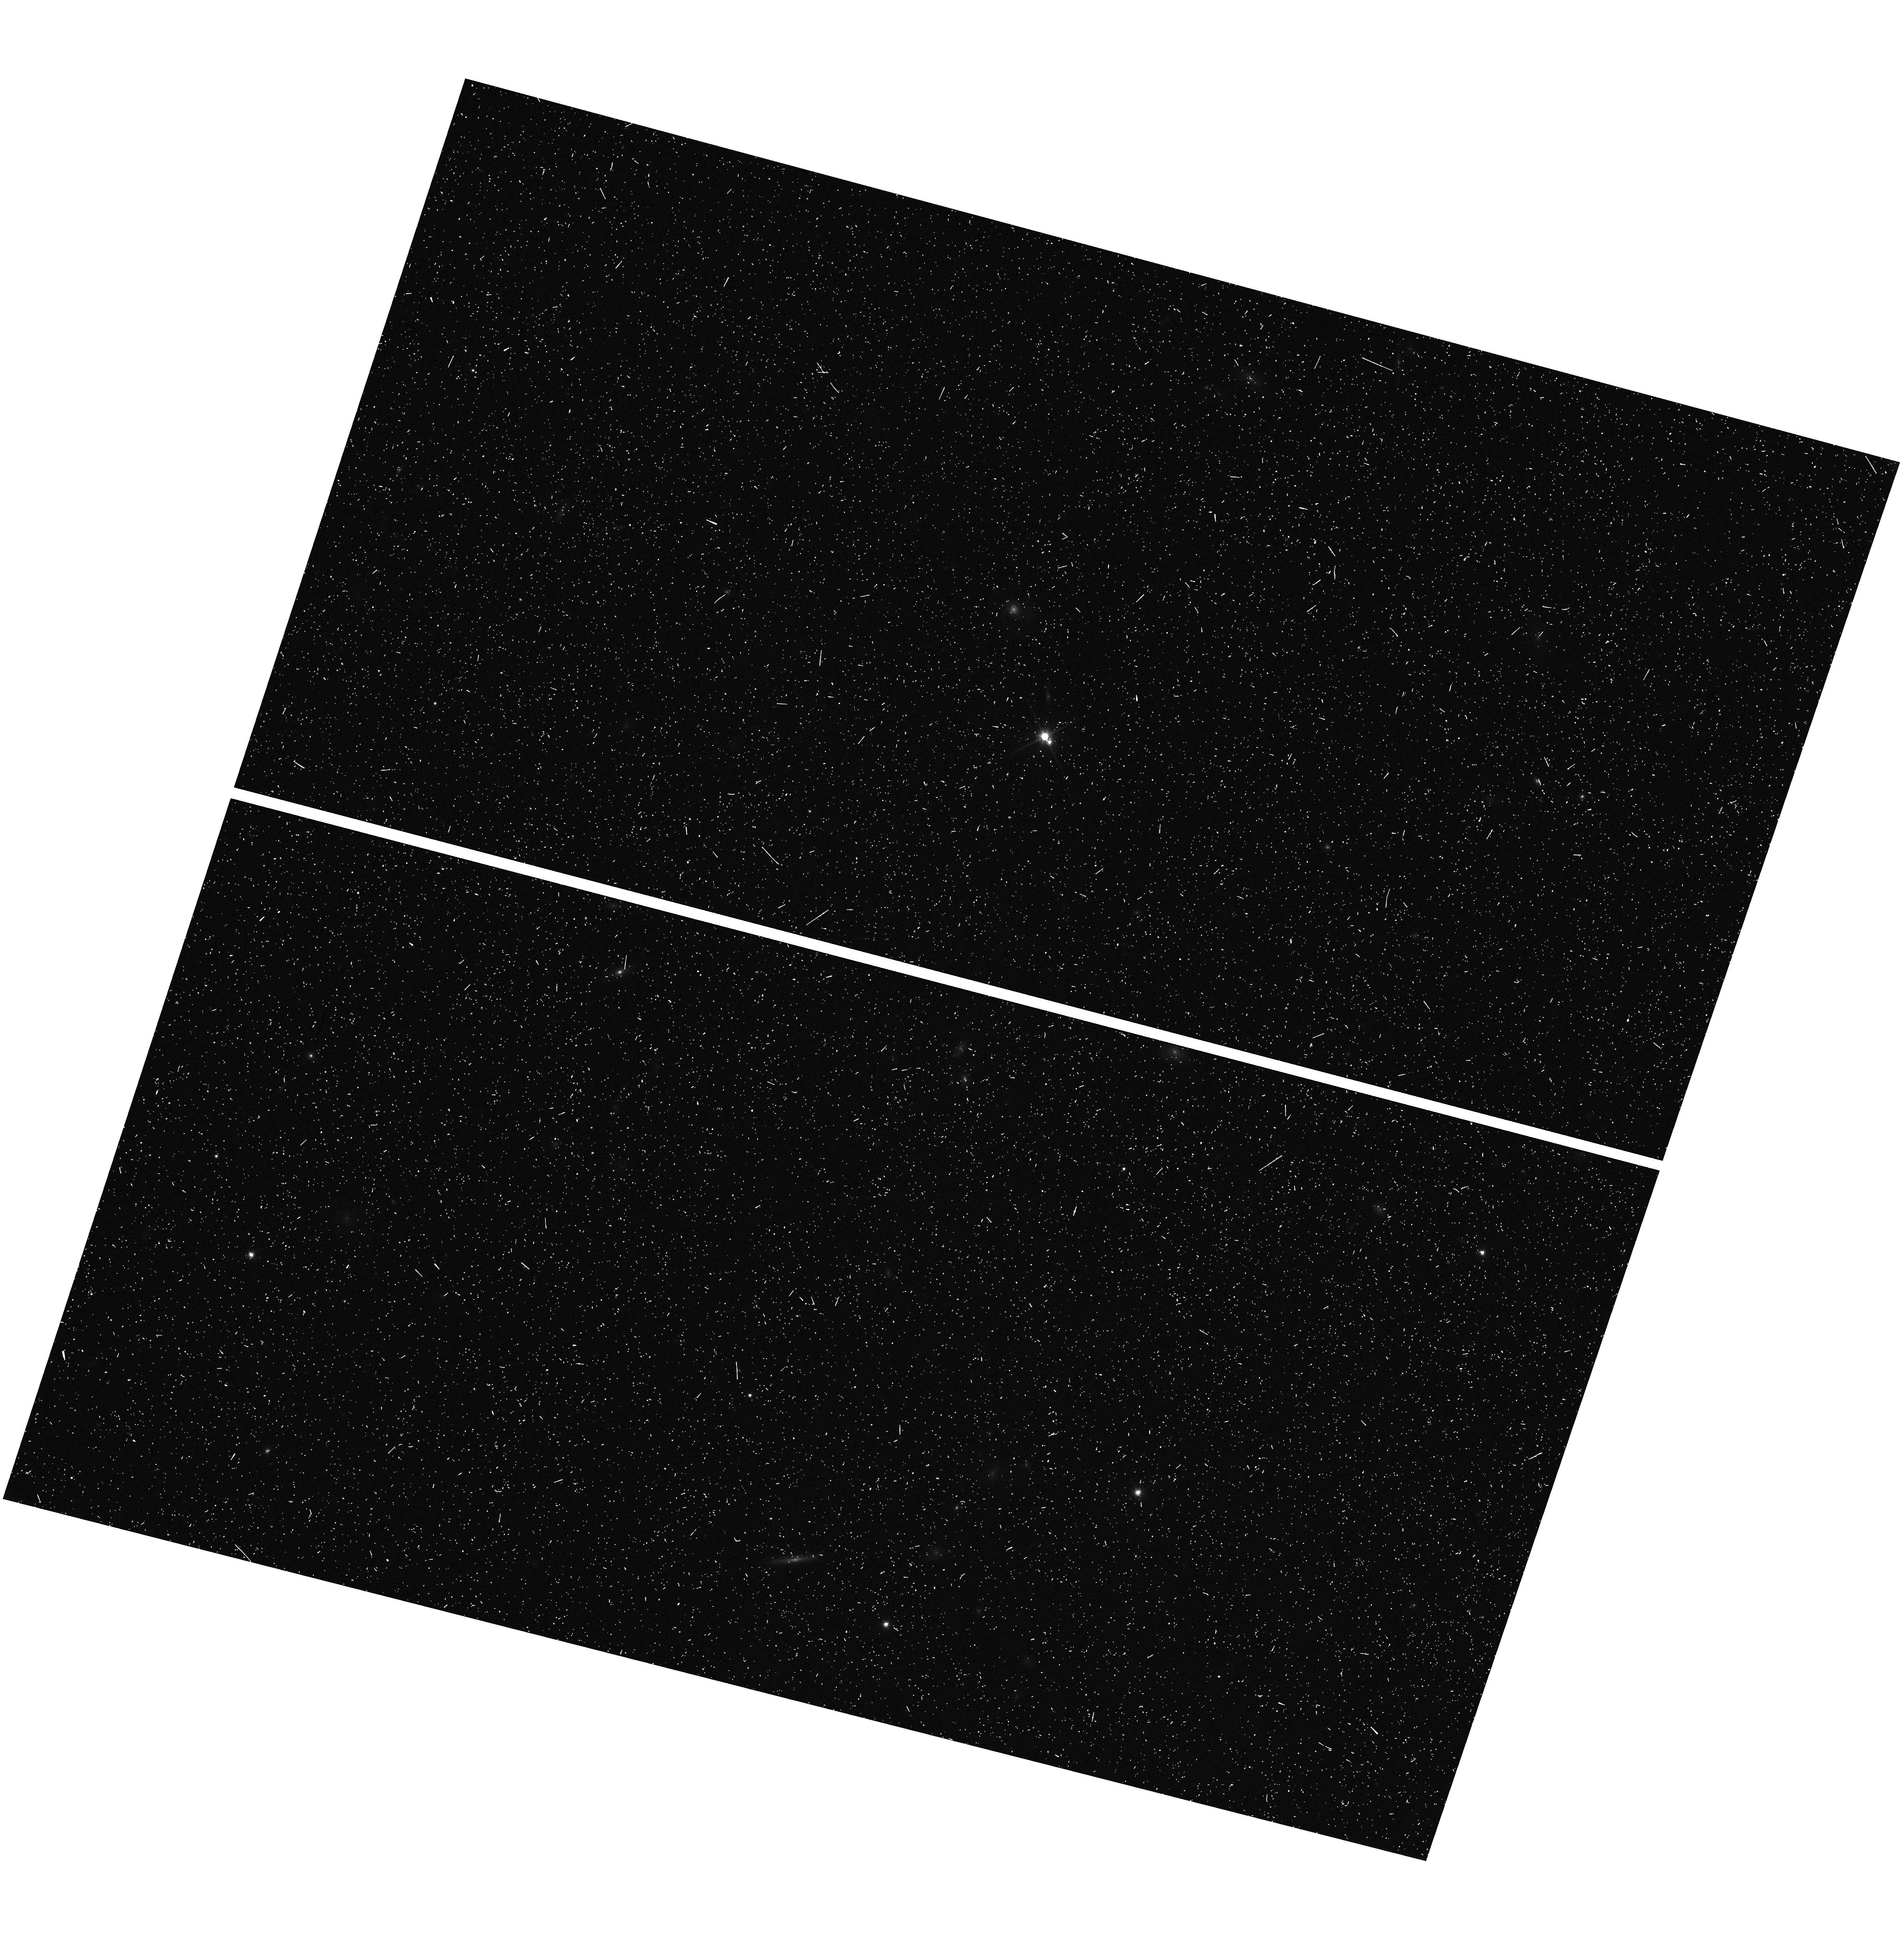
Target: field at RA 191.185°, Dec 2.287°
Instrument: WFC3/UVIS
Filter: F814W
Exposure: 8 min
Observation ID: hst_12902_4v_wfc3_uvis_f814w_ic3t4v

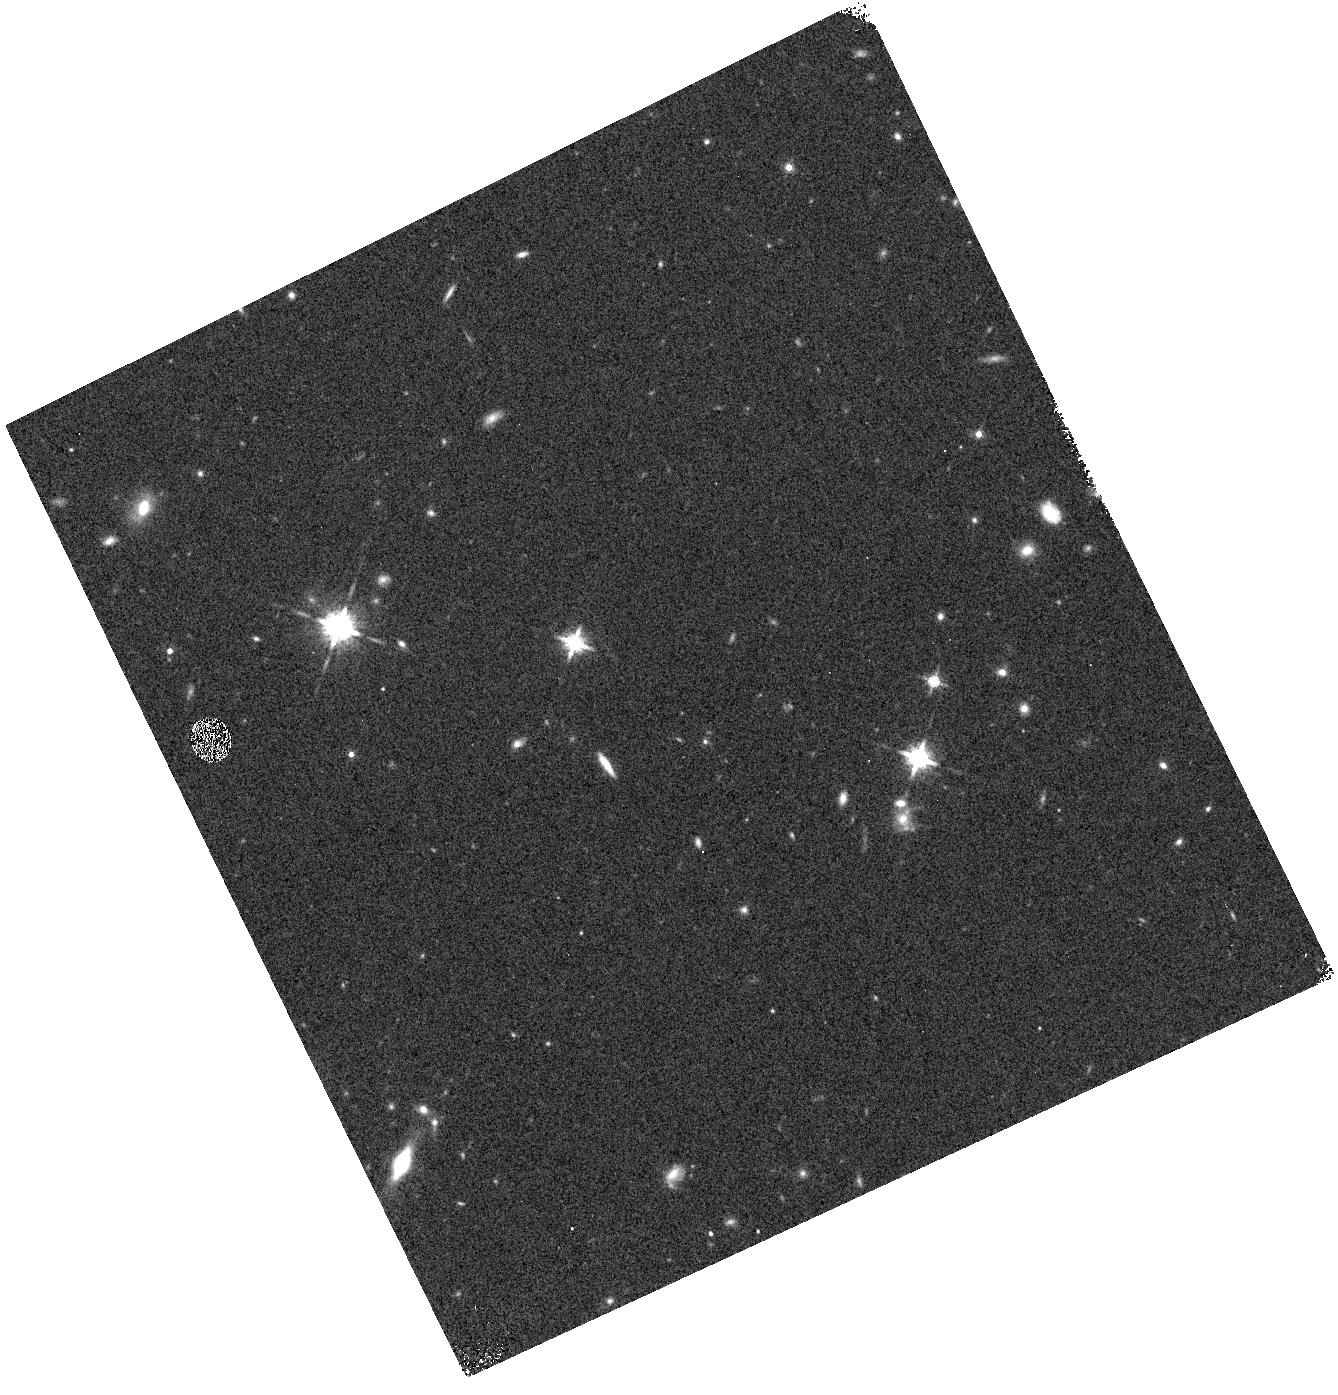
Target: field at RA 144.612°, Dec 7.167°
Instrument: WFC3/IR
Filter: F160W
Exposure: 3 min
Observation ID: hst_12902_3i_wfc3_ir_f160w_ic3t3i

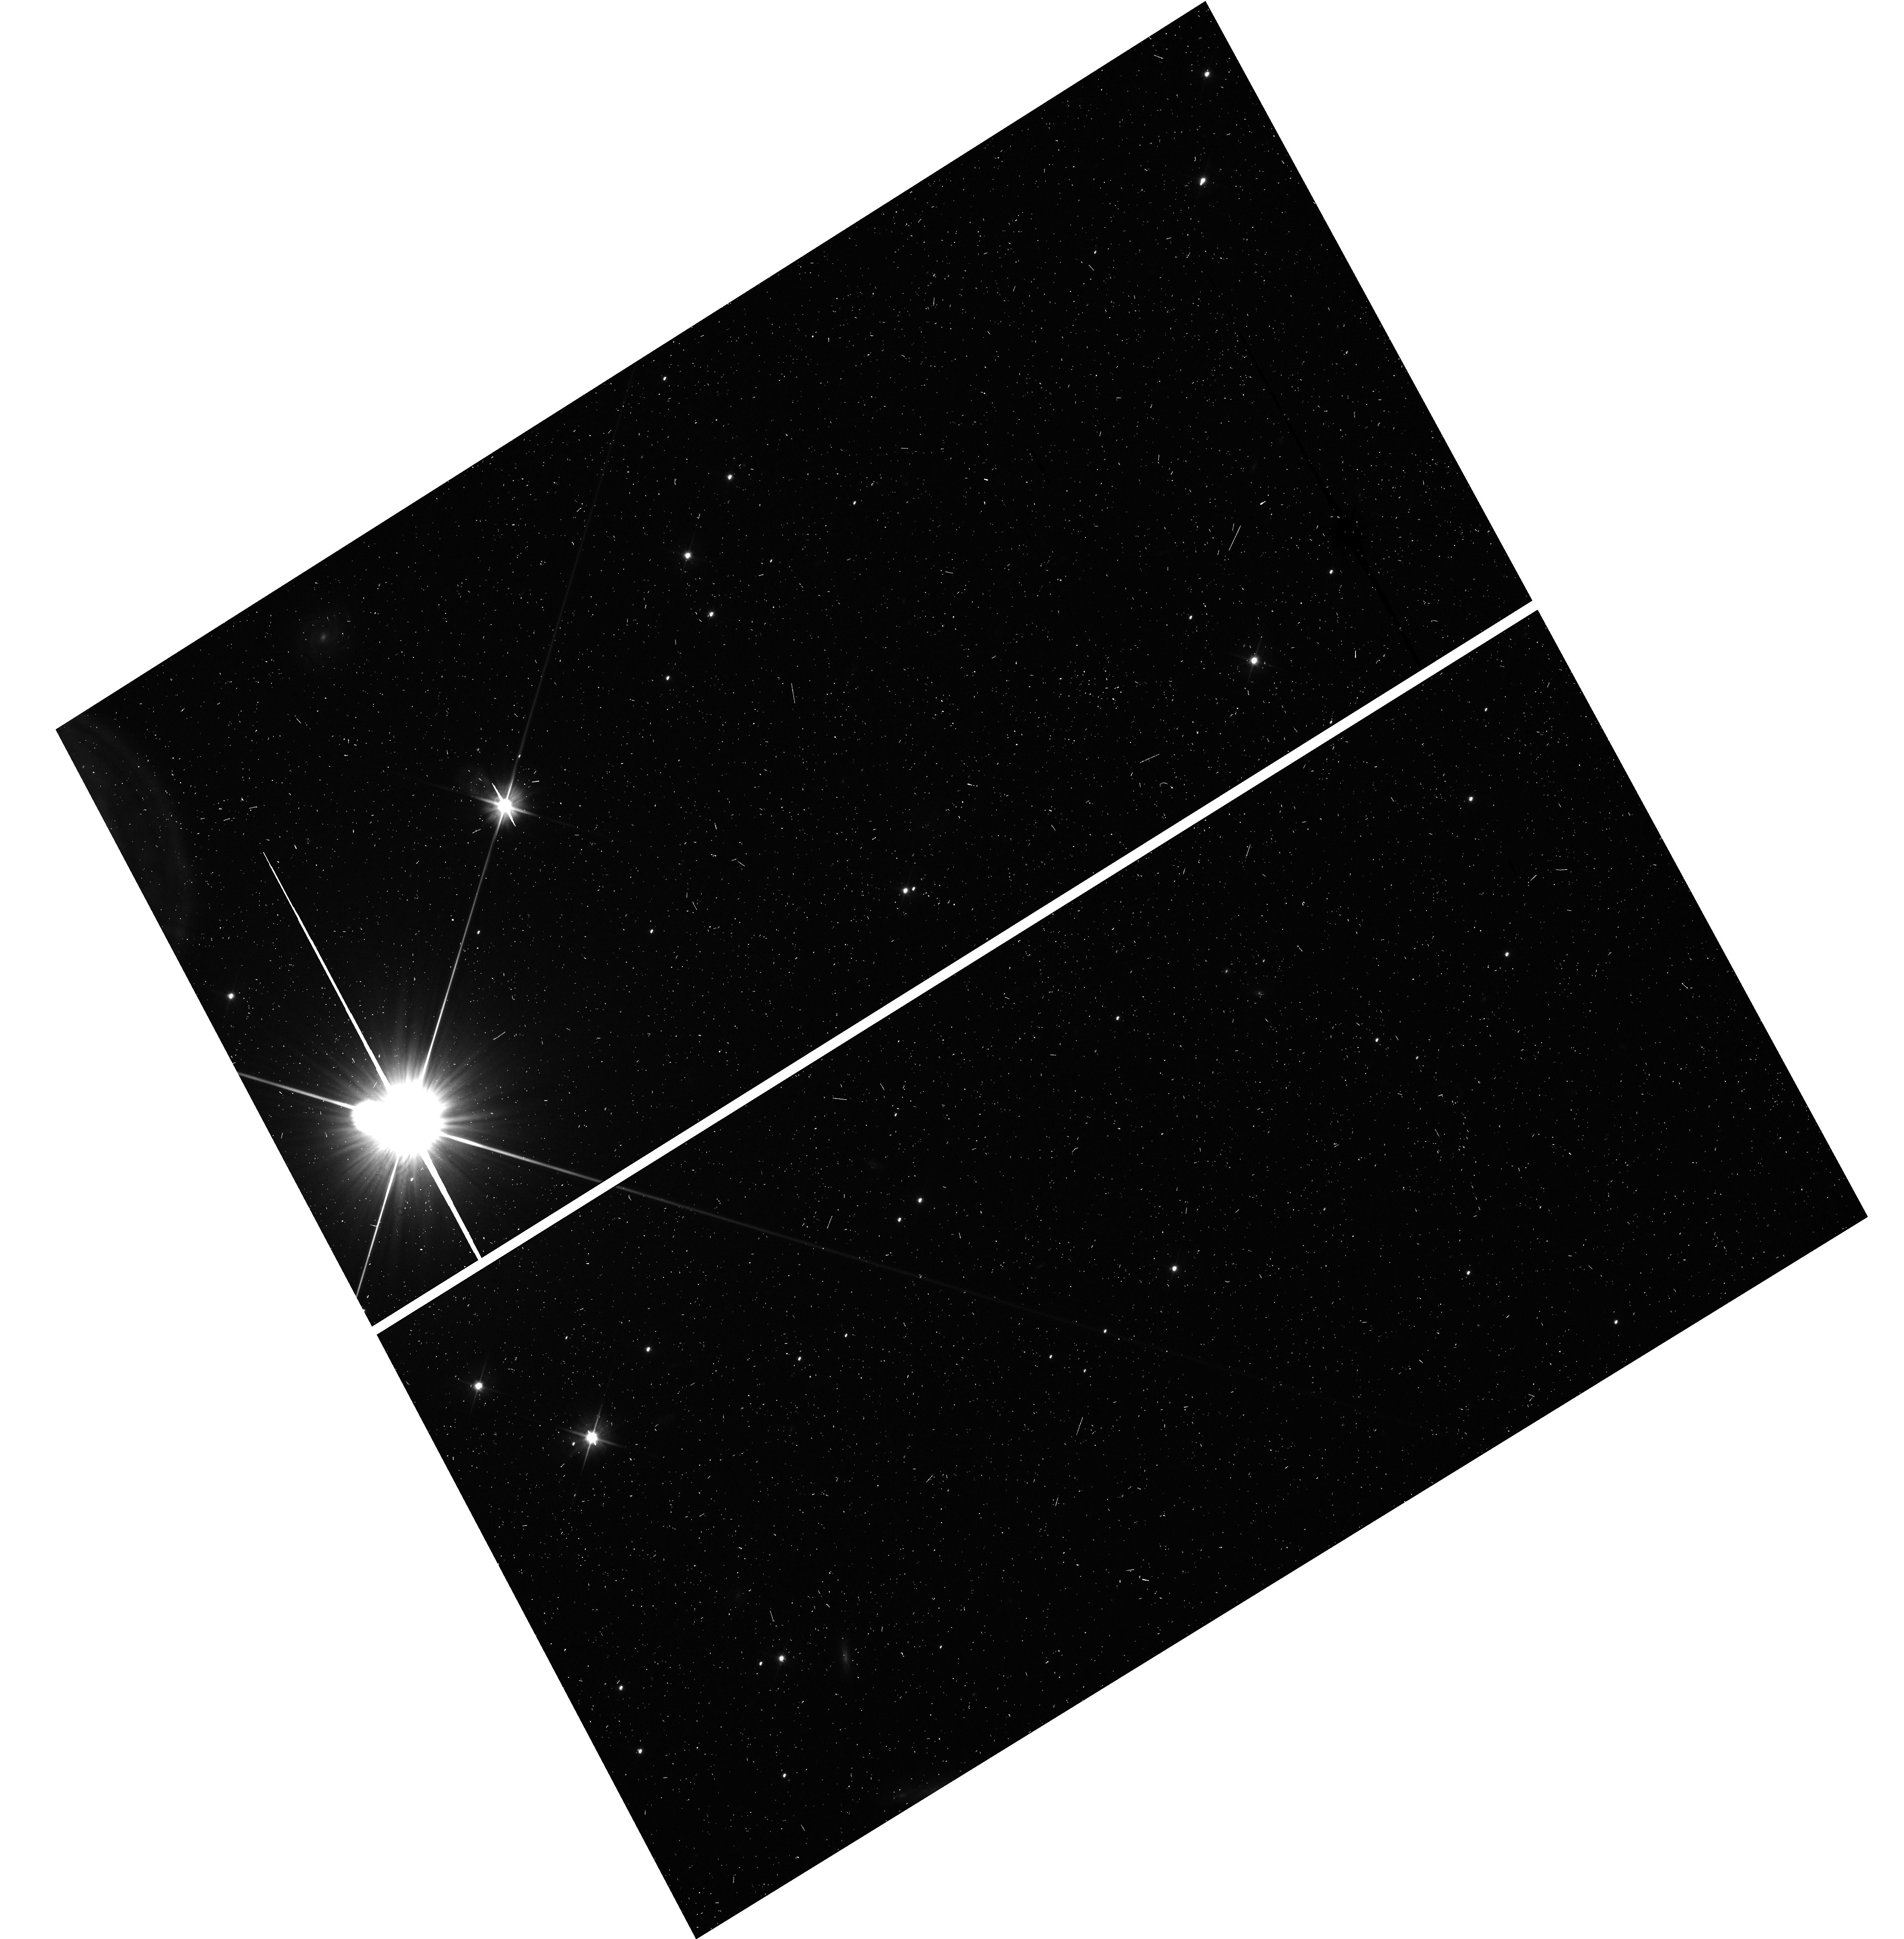
Target: field at RA 130.409°, Dec -79.043°
Instrument: WFC3/UVIS
Filter: F606W
Exposure: 5 min
Observation ID: hst_12902_89_wfc3_uvis_f606w_ic3t89

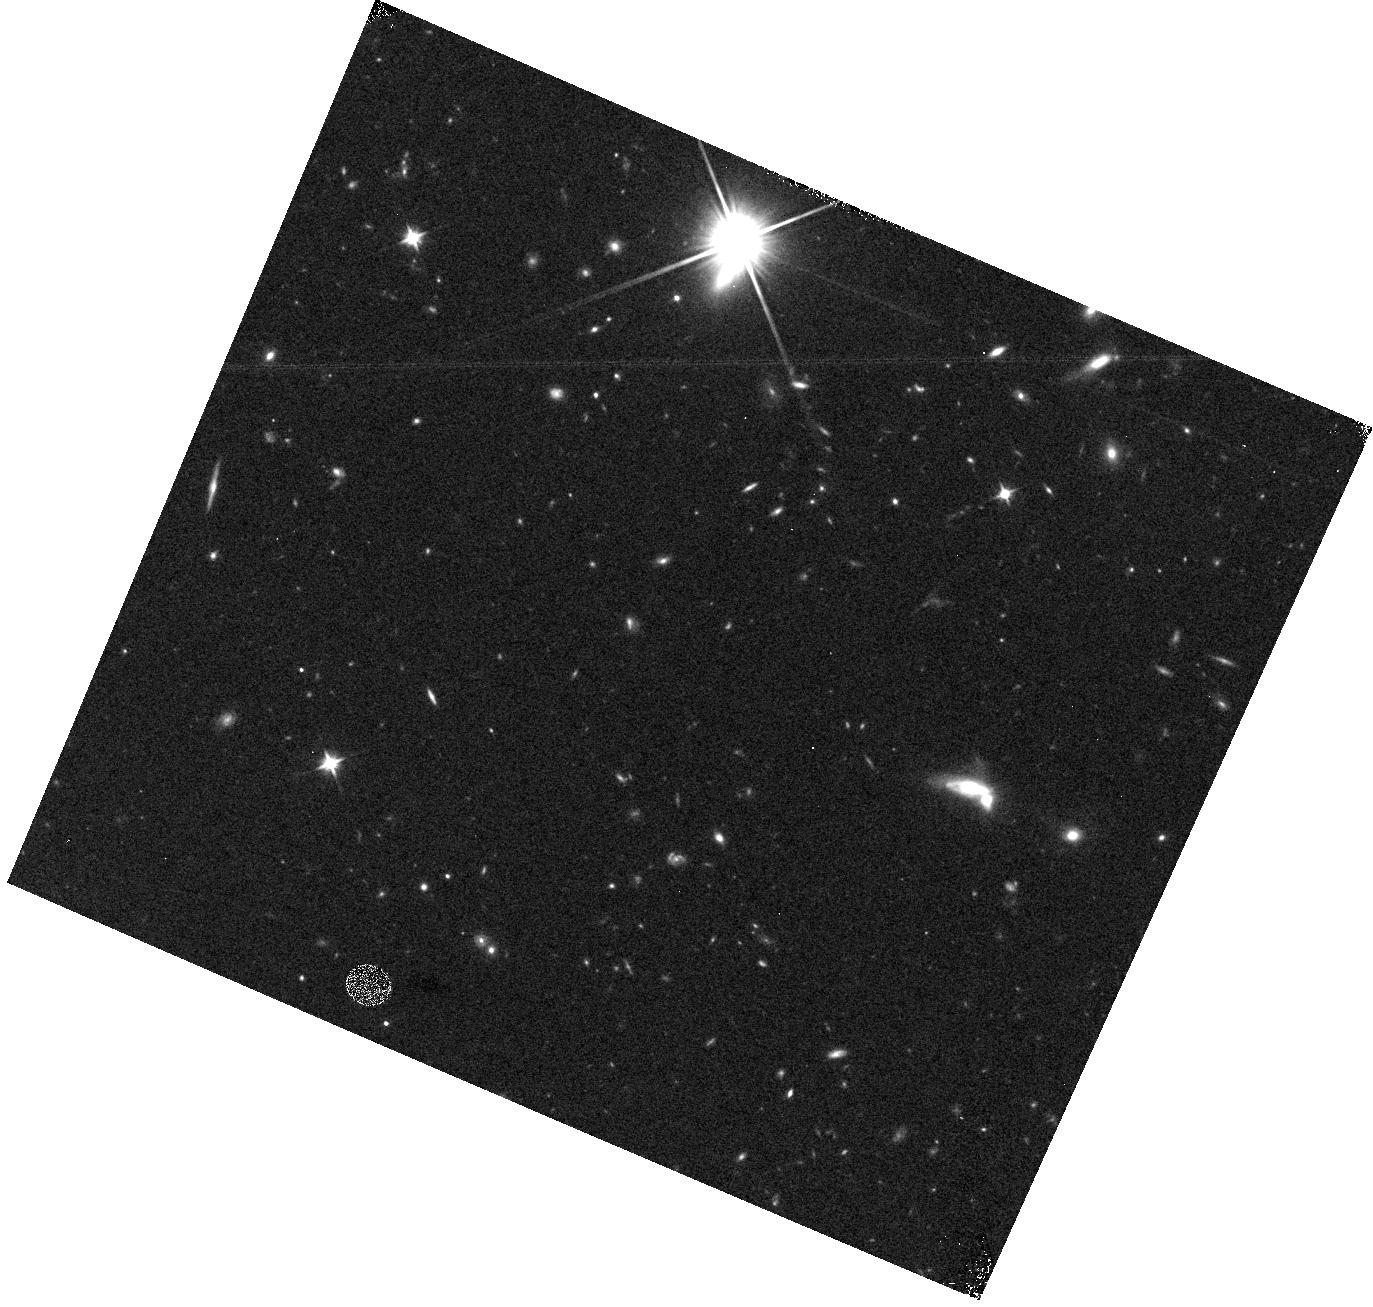
Target: field at RA 140.377°, Dec 45.119°
Instrument: WFC3/IR
Filter: F110W
Exposure: 7 min
Observation ID: hst_12902_77_wfc3_ir_f110w_ic3t77

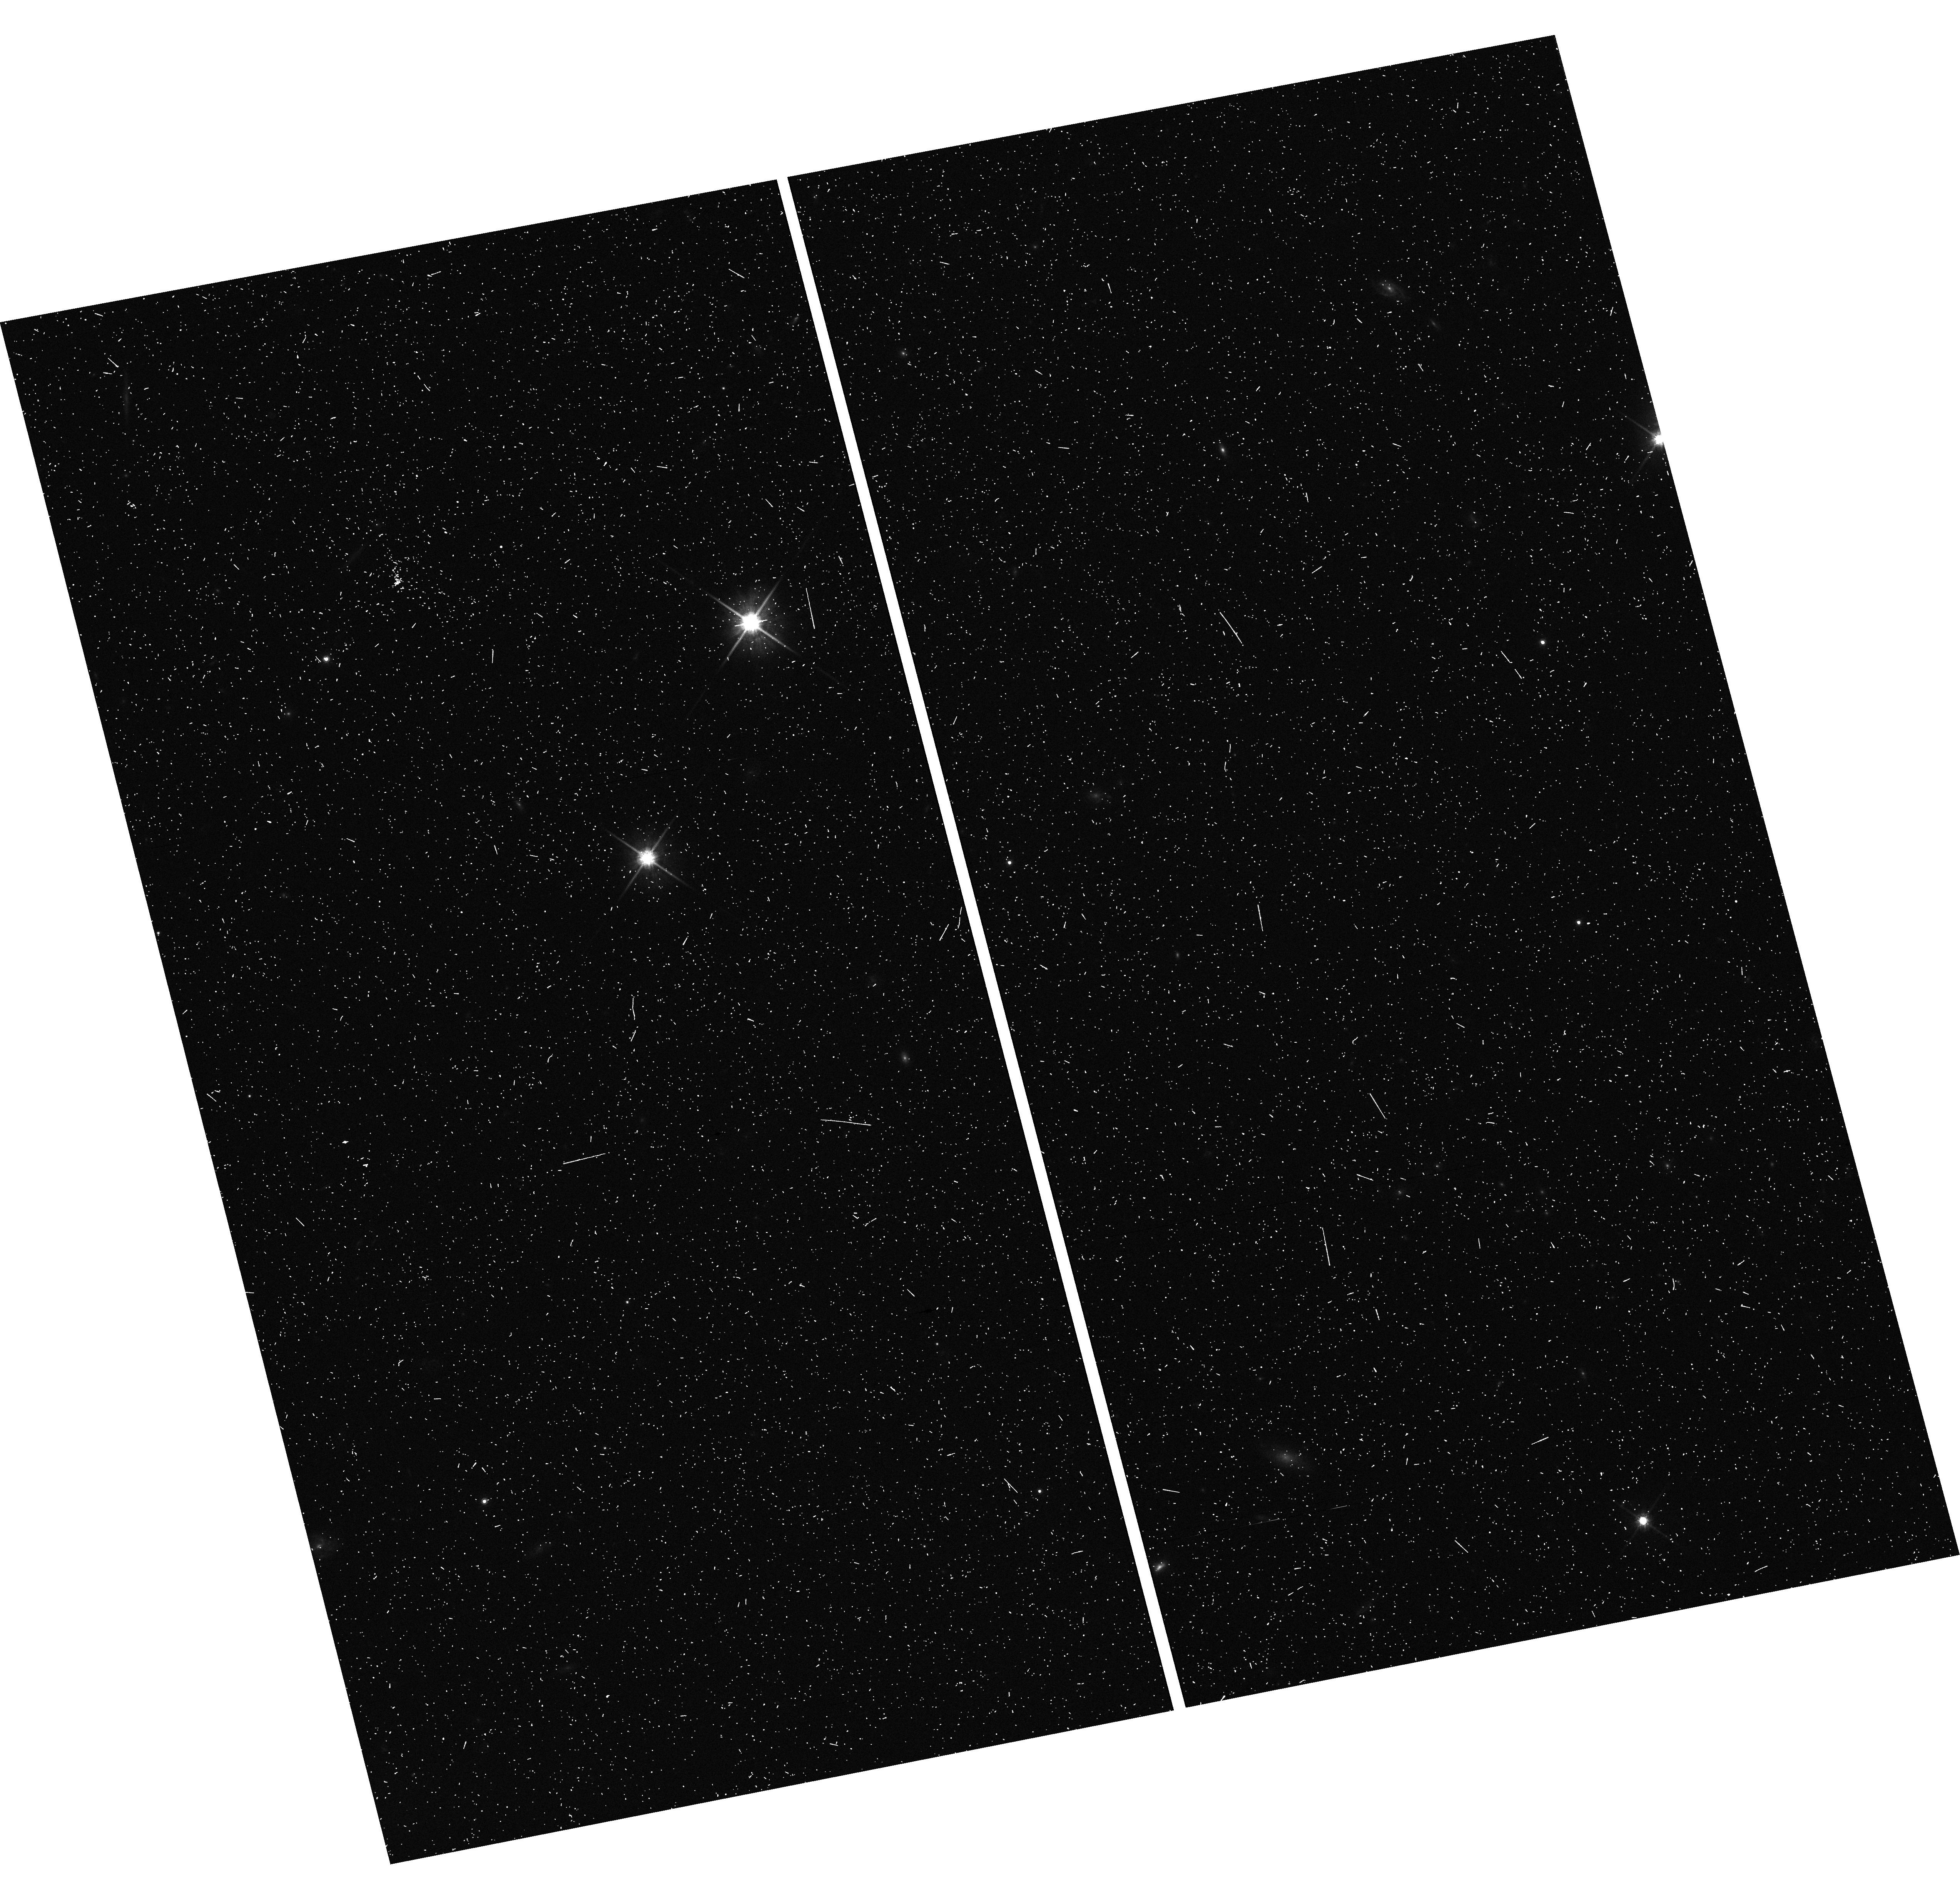
Target: field at RA 1.398°, Dec -50.204°
Instrument: WFC3/UVIS
Filter: F814W
Exposure: 8 min
Observation ID: hst_12902_0y_wfc3_uvis_f814w_ic3t0y

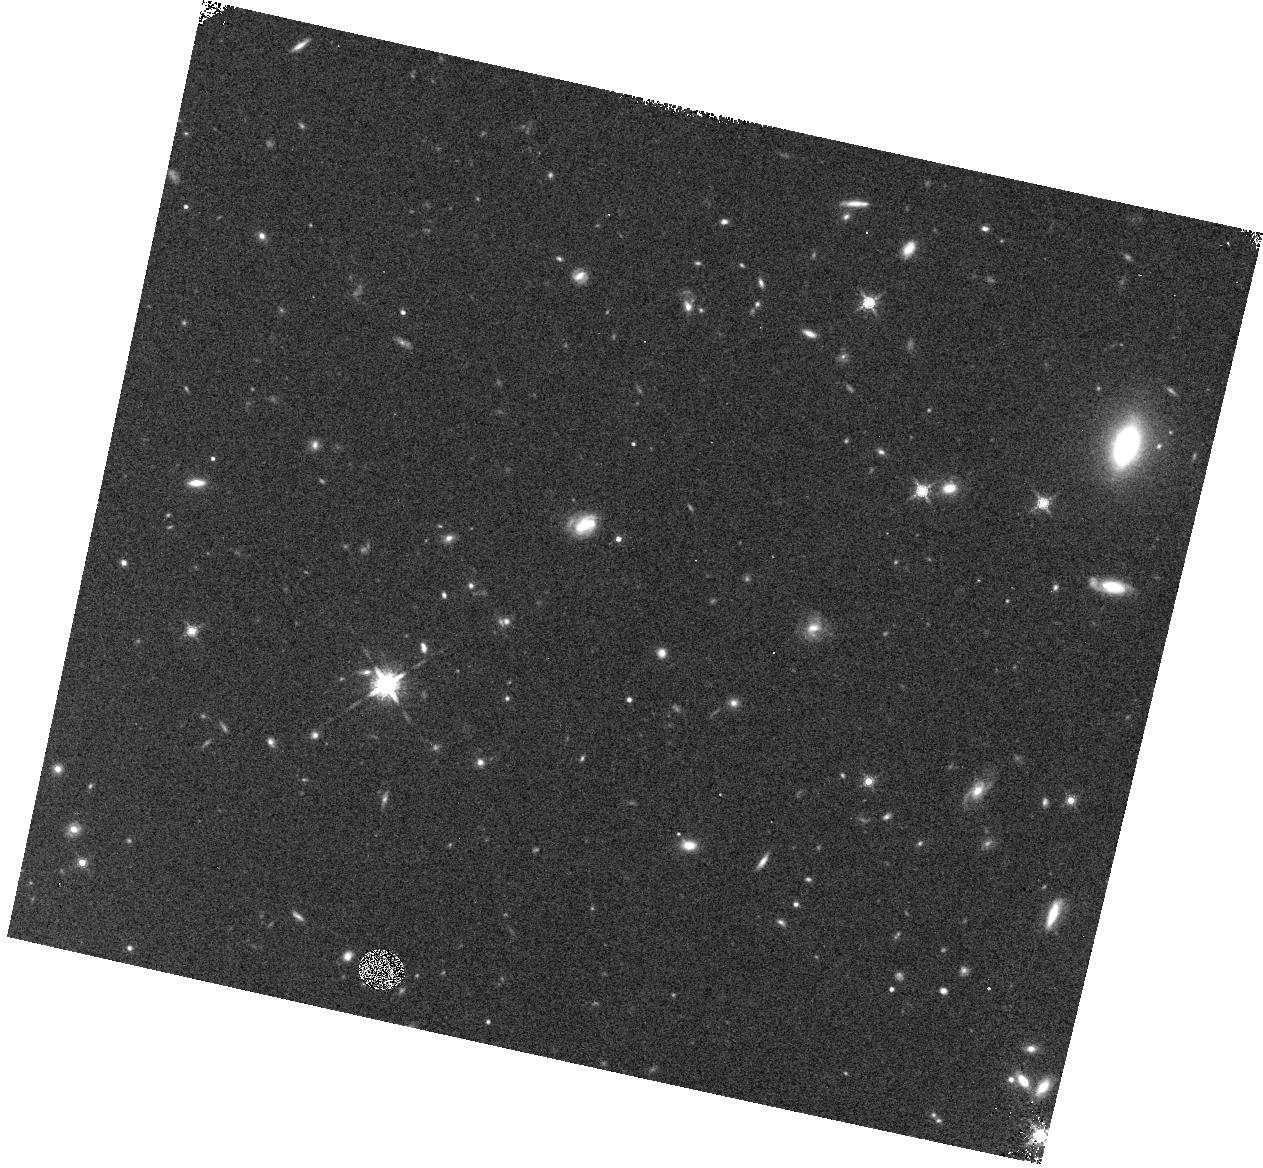
Target: field at RA 240.816°, Dec 57.498°
Instrument: WFC3/IR
Filter: F160W
Exposure: 7 min
Observation ID: hst_12902_0s_wfc3_ir_f160w_ic3t0s

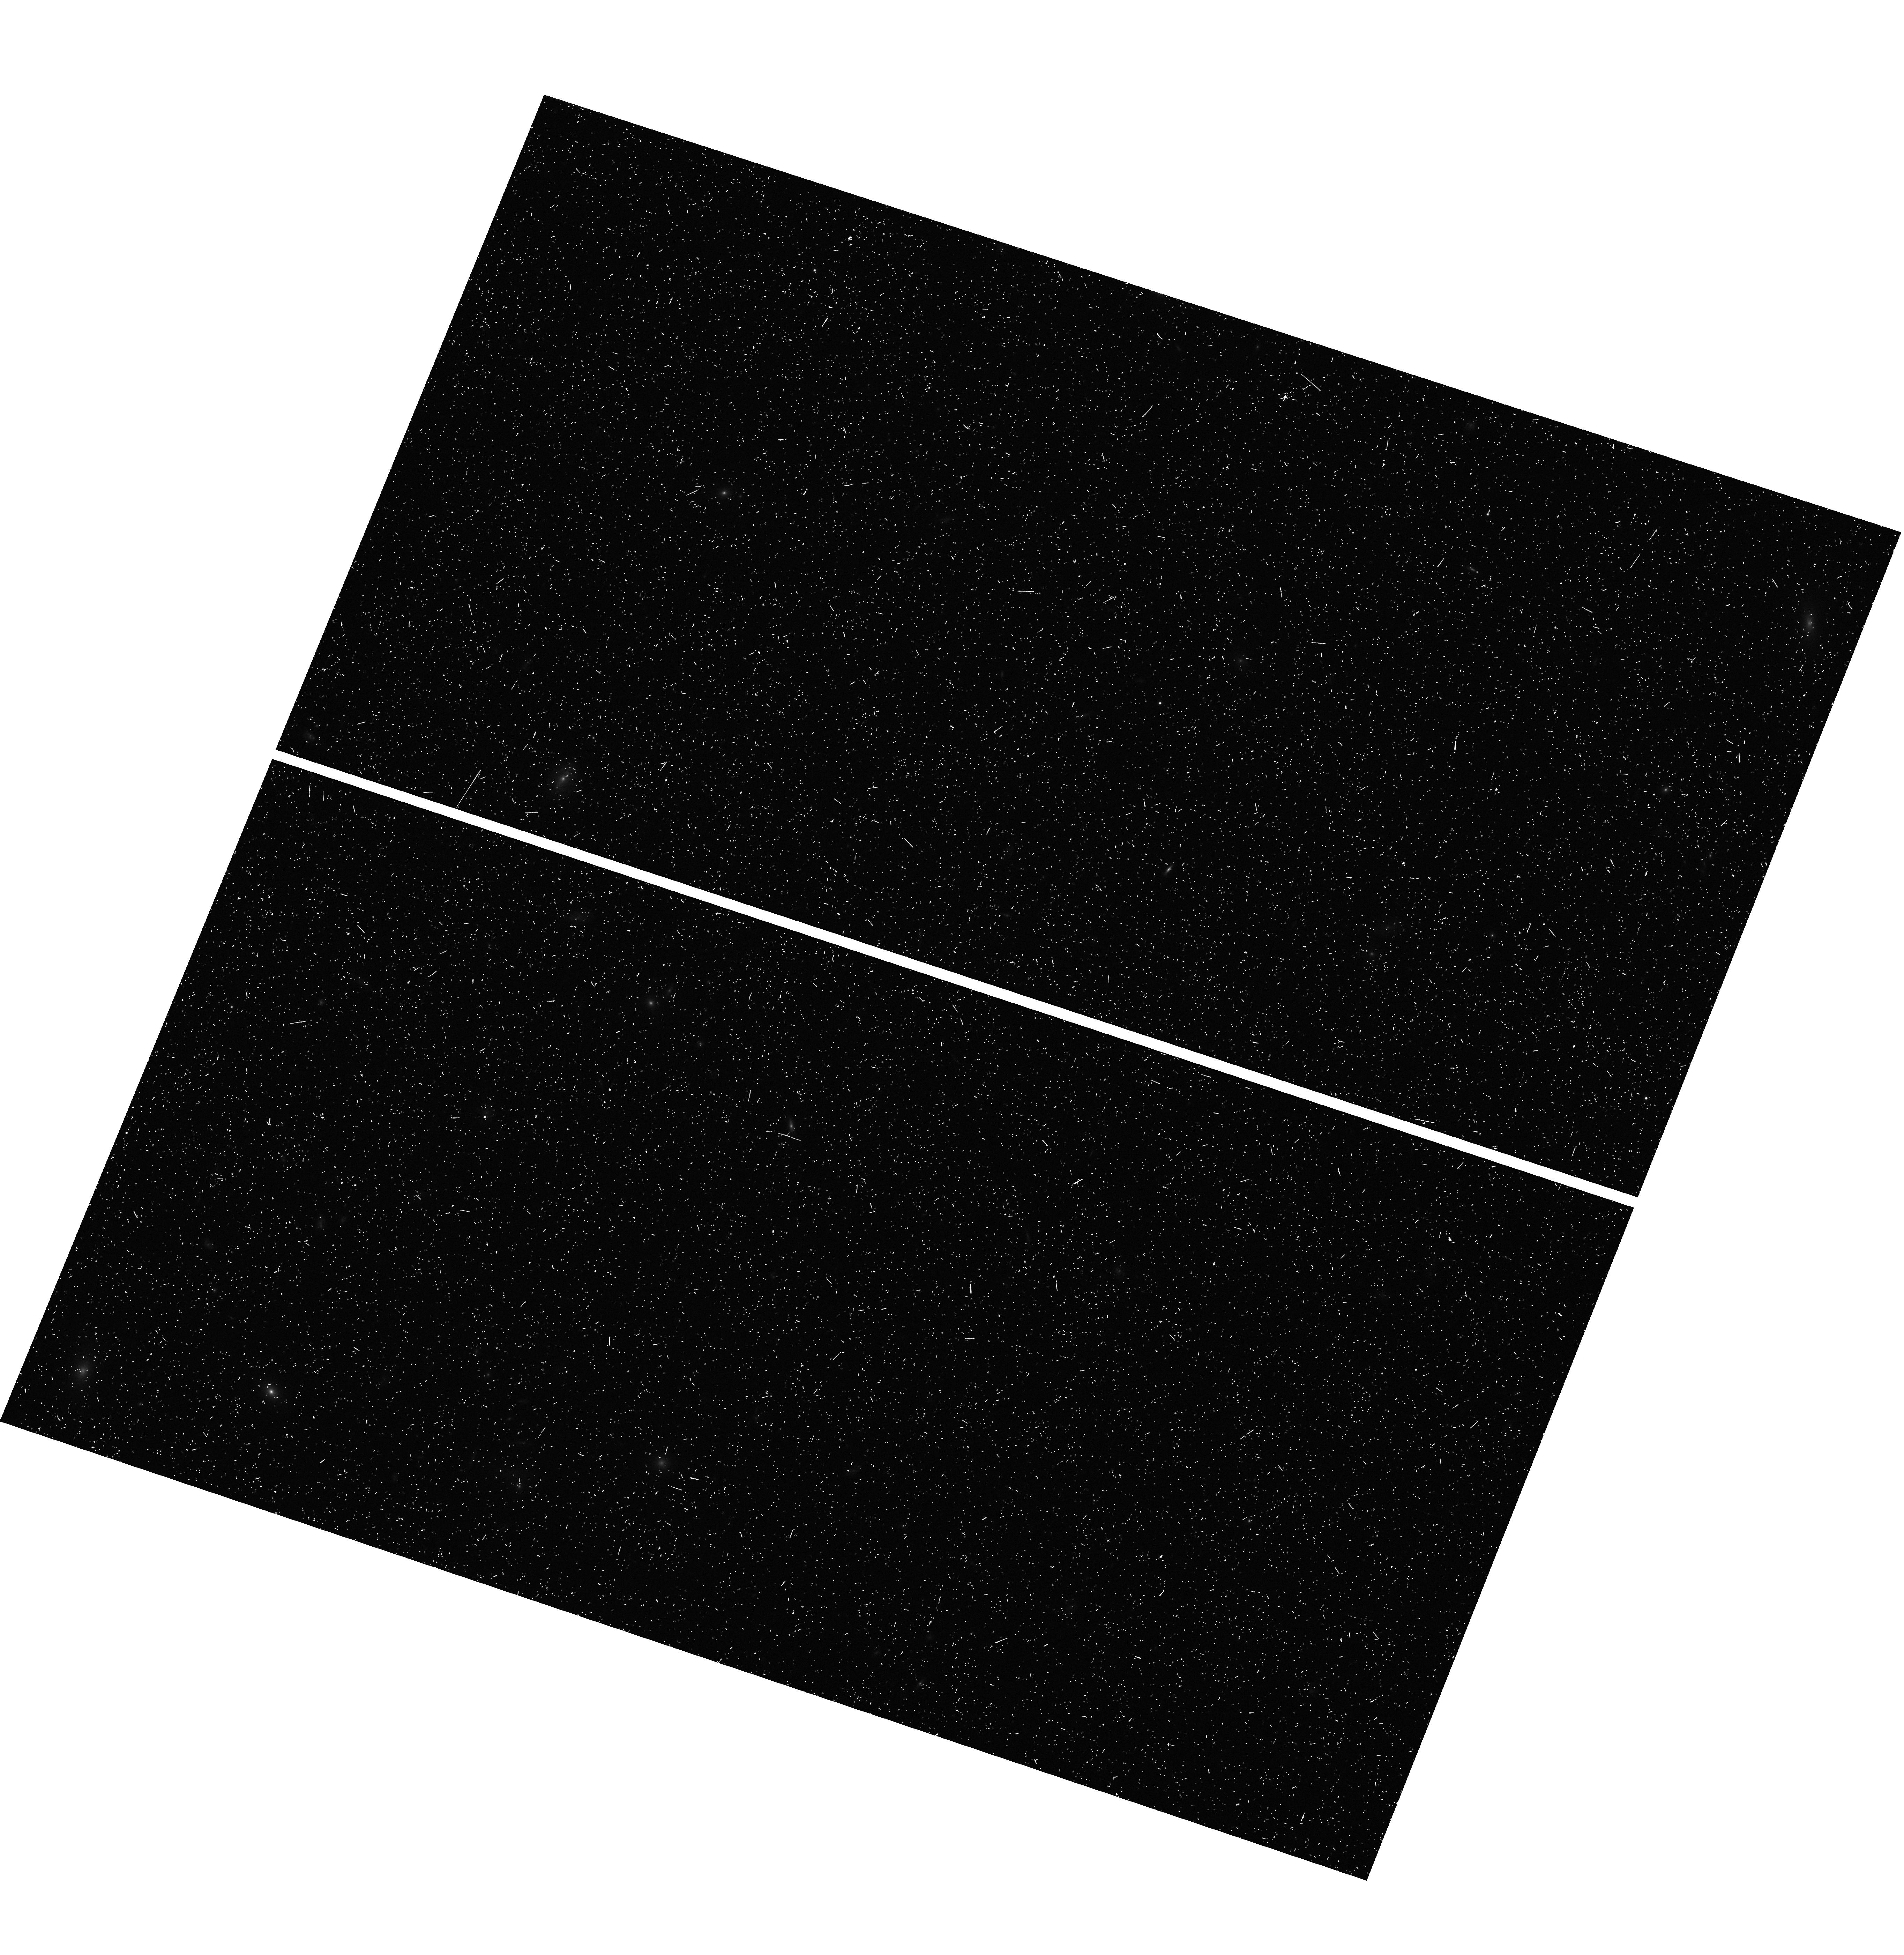
Target: field at RA 207.124°, Dec 26.556°
Instrument: WFC3/UVIS
Filter: F814W
Exposure: 8 min
Observation ID: hst_12902_0c_wfc3_uvis_f814w_ic3t0c

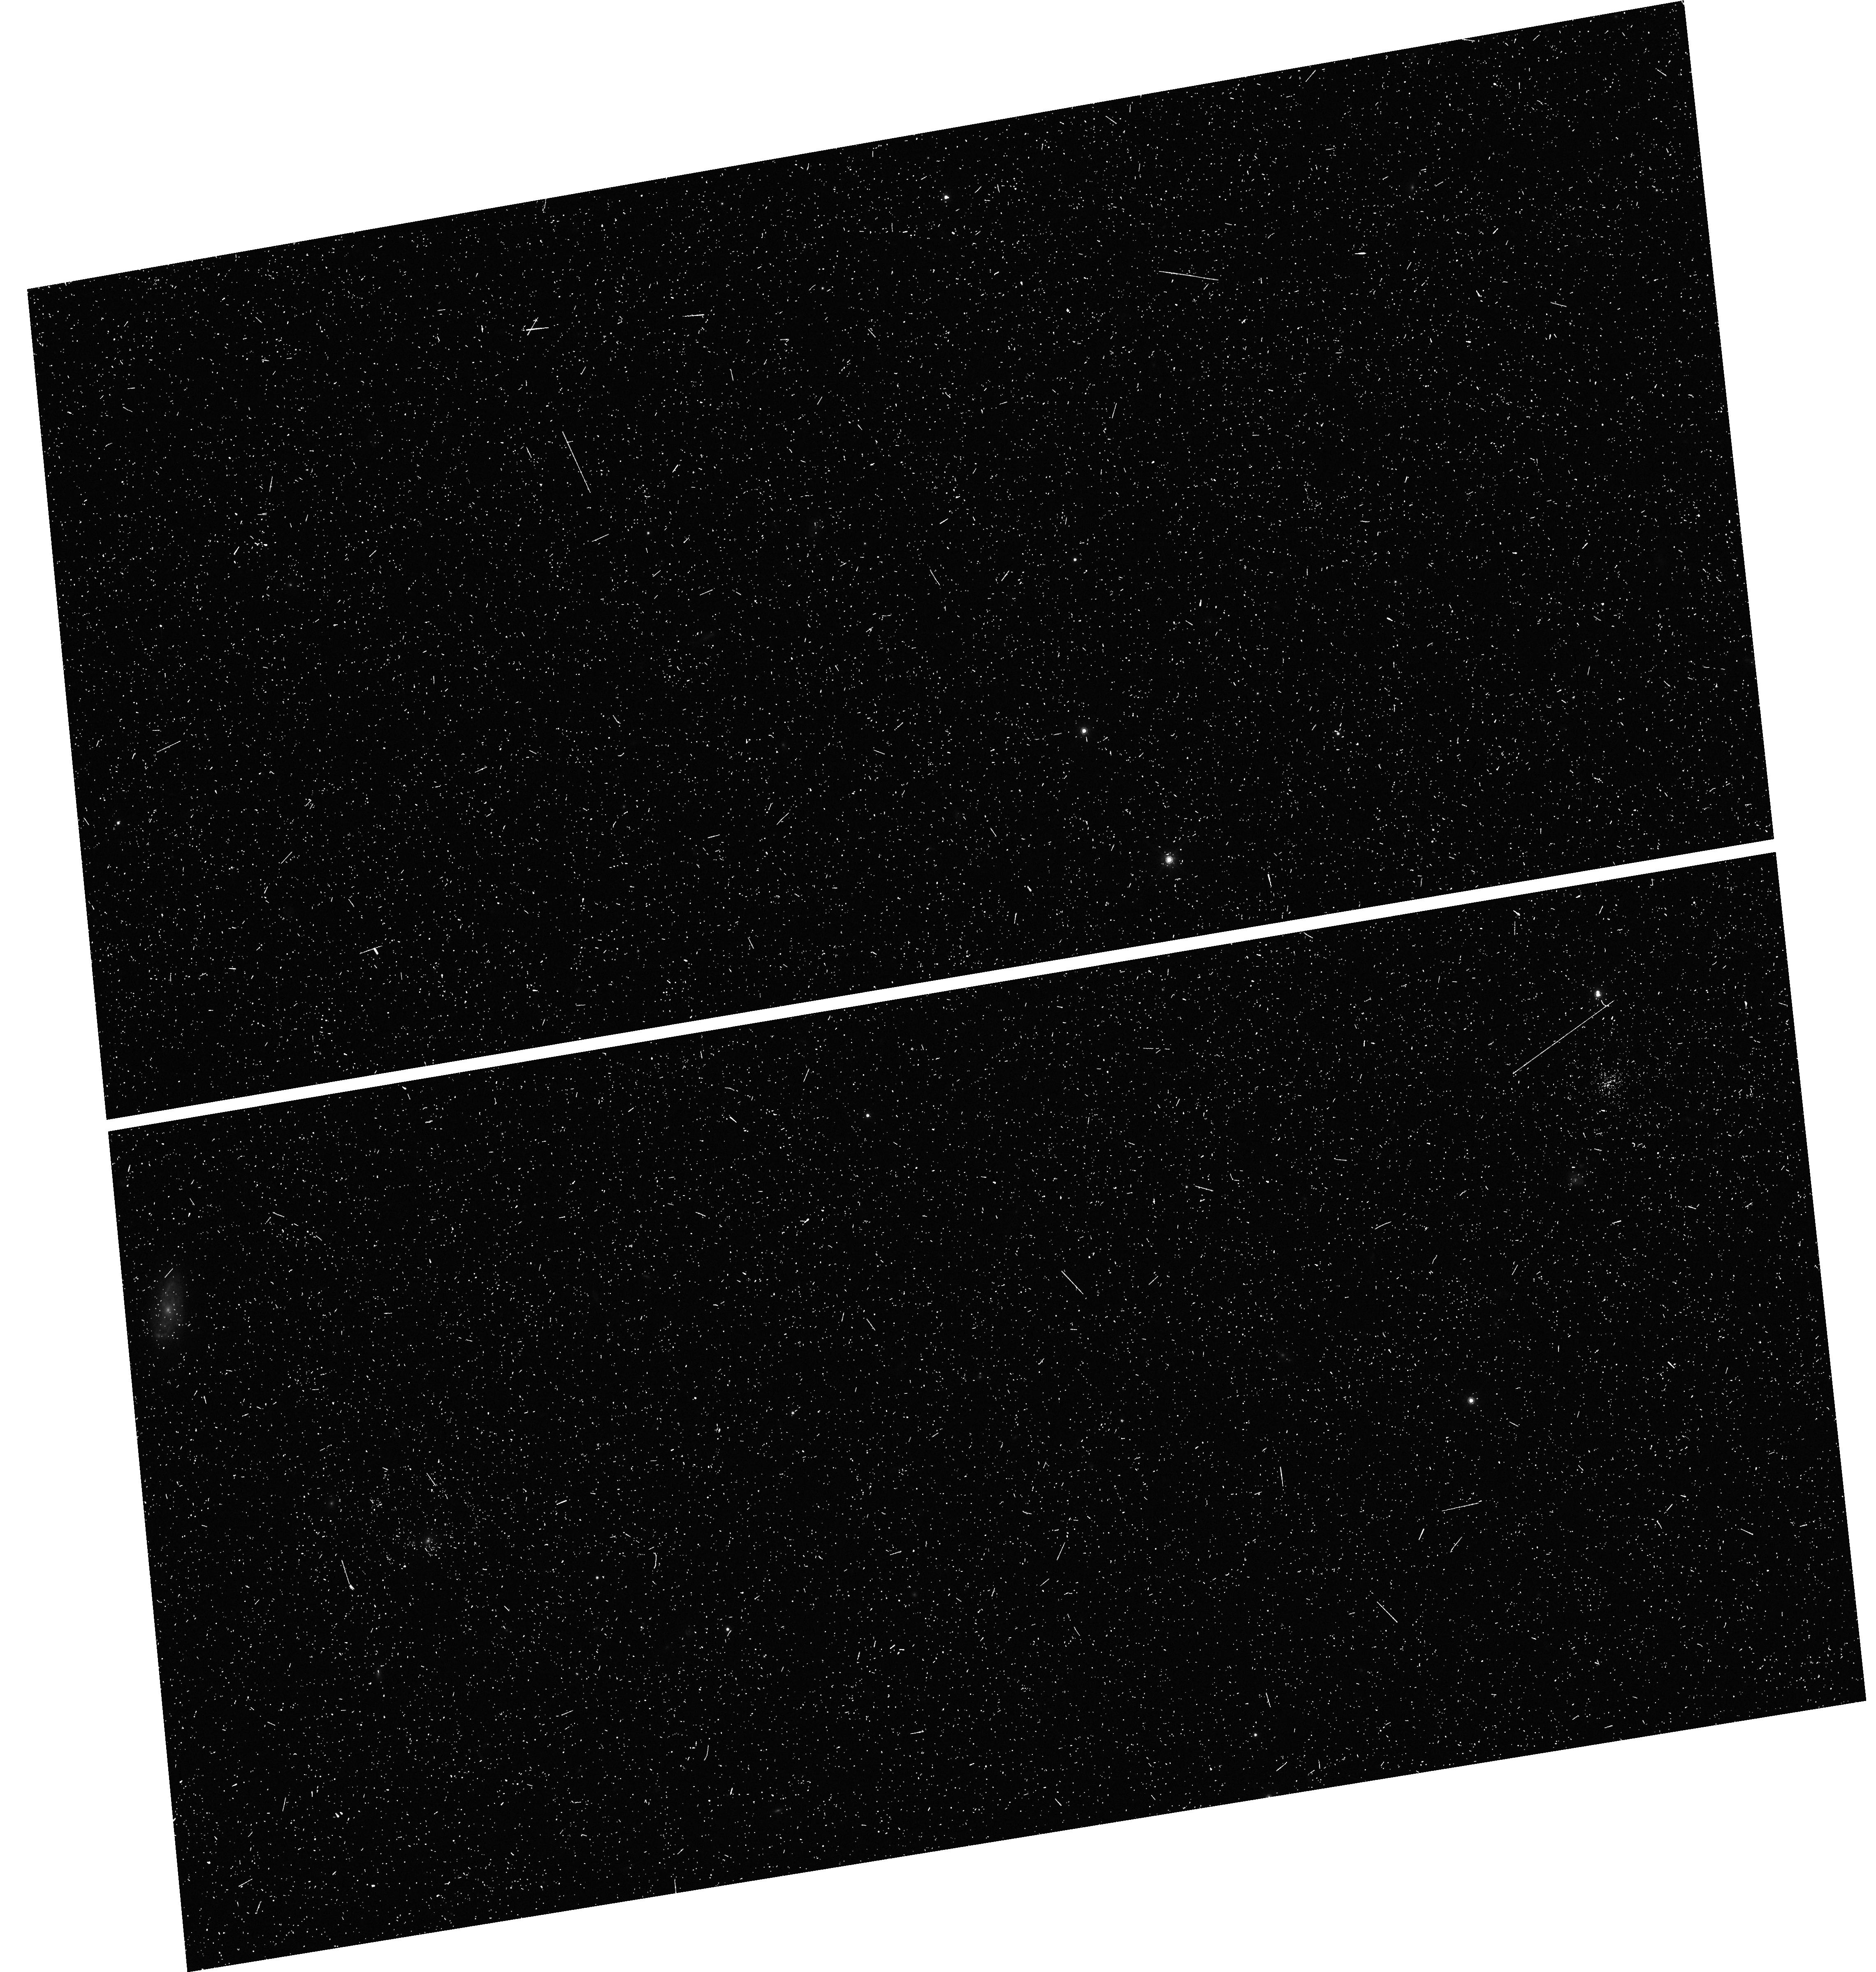
Target: field at RA 239.130°, Dec 21.134°
Instrument: WFC3/UVIS
Filter: F814W
Exposure: 8 min
Observation ID: hst_12902_3r_wfc3_uvis_f814w_ic3t3r

WFC3 Infrared Spectroscopic Parallel Survey WISP: A Survey of Star Formation Across Cosmic Time (PI: Malkan, Matthew A.)

Our WFC3 Infrared Spectroscopic Parallels (WISPs) have shown the power of slitless spectroscopy to probe galaxy evolution from 0.5<z<2. WISP is particularly sensitive to low-mass, metal-poor, galaxies with extreme star formation rates. These are missed by conventional continuum-selected surveys. The broad, continuous, spectral coverage of the G102 and G141 grisms (0.8--1.7 um) provides the best measurement of the de-reddened star formation rate, and the mass-metallicity relation, throughout this epoch, over which ground-based searches are severely limited. We propose to extend this cost-effective WFC3 Survey by using 260 pure parallel orbits for grism spectroscopy in 30 deep (4-5 orbit) and 65 shallow (2 orbit) fields. This will complete a sample of 4000 galaxies with [OII], [OIII], Ha, Hb, or [SII] in the redshift desert. Our primary science goals are: (1) Derive the extinction-corrected Ha luminosity function, and the resulting cosmic history of star formation across 0.5<z<2. (2) Measure the mass-metallicity relation at z>1 to low masses, with the support of our ongoing ground-based follow-up. (3) Examine the role of metal-poor dwarf galaxies in galaxy assembly. (4) Use the Balmer break and D4000 diagnostics to find and determine the ages of absorption-line galaxies down to J=25. (5) Search for rare objects such as Lya emitters at z>5.5, reddened AGN, close physical pairs of galaxies, and L- and T-dwarf stars (of which we have already found three). The WISP value-added public data release is likely to be Hubble's principal legacy of 0.8--1.7 um spectroscopy.